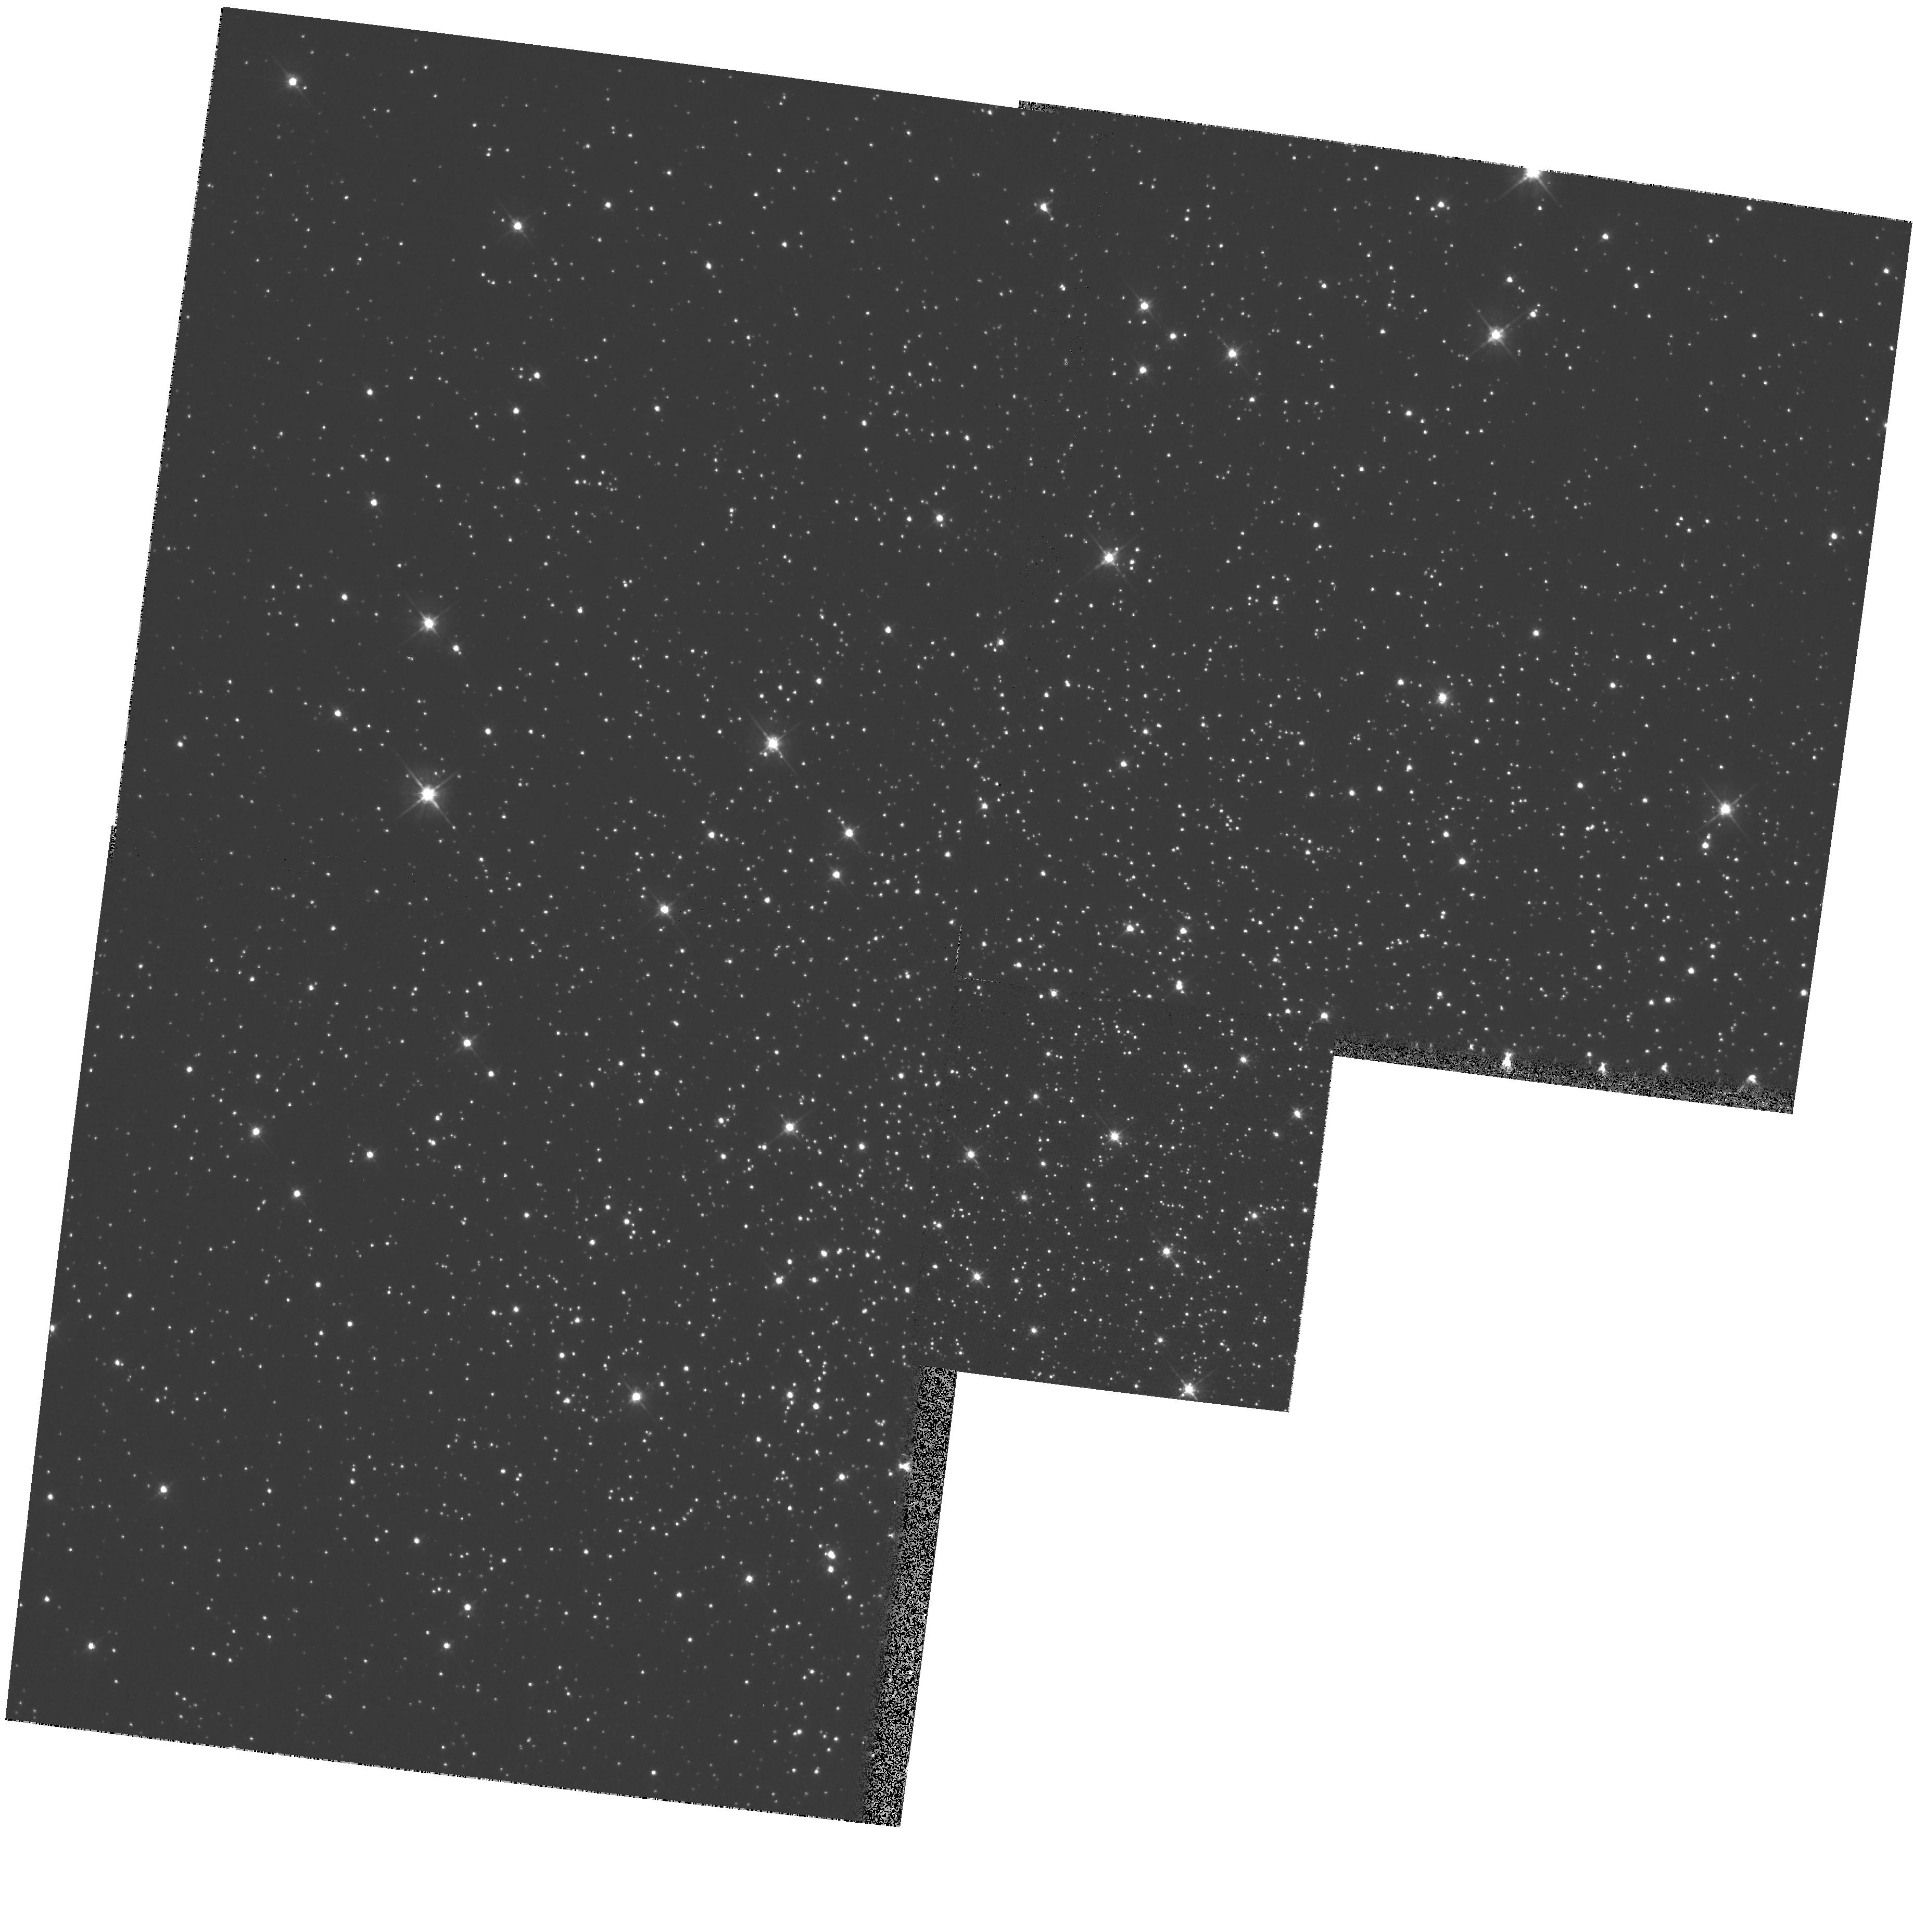
Target: NGC6218
Instrument: WFPC2/PC
Filter: F555W
Exposure: 1 min
Observation ID: hst_8118_14_wfpc2_pc_f555w_u5aq14

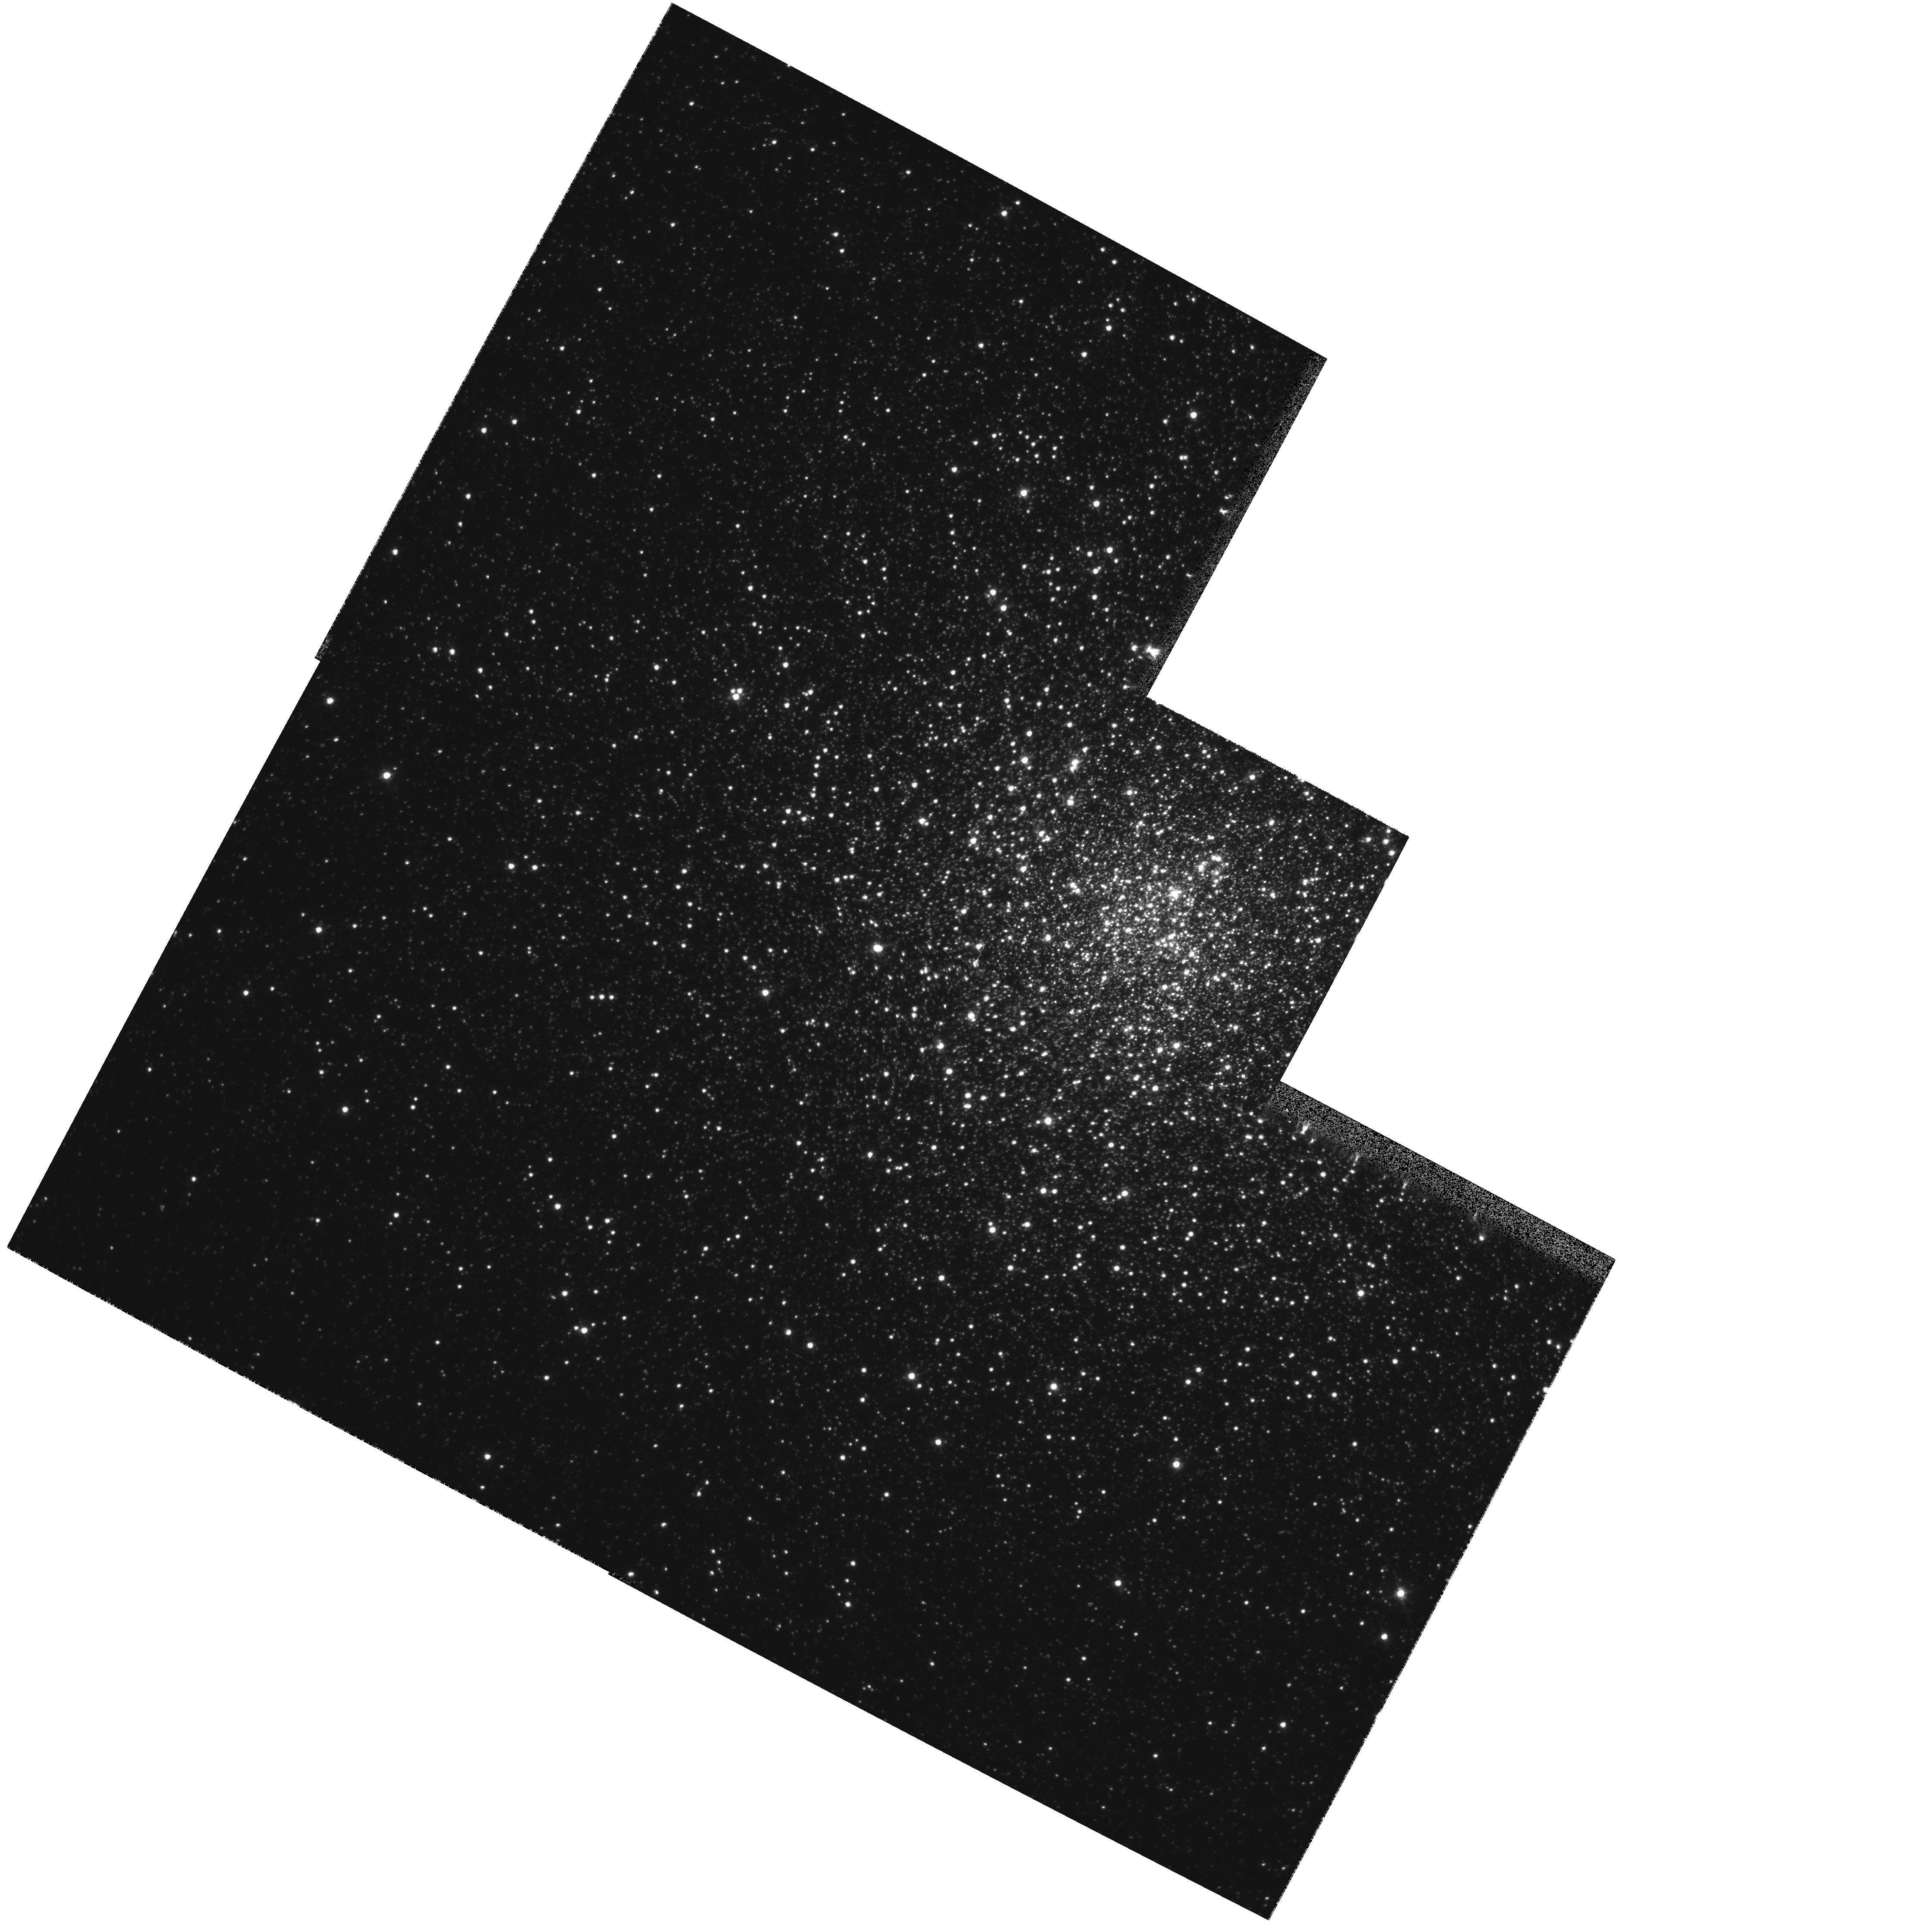
Target: NGC6266
Instrument: WFPC2/PC
Filter: F555W
Exposure: 1 min
Observation ID: hst_8118_17_wfpc2_pc_f555w_u5aq17

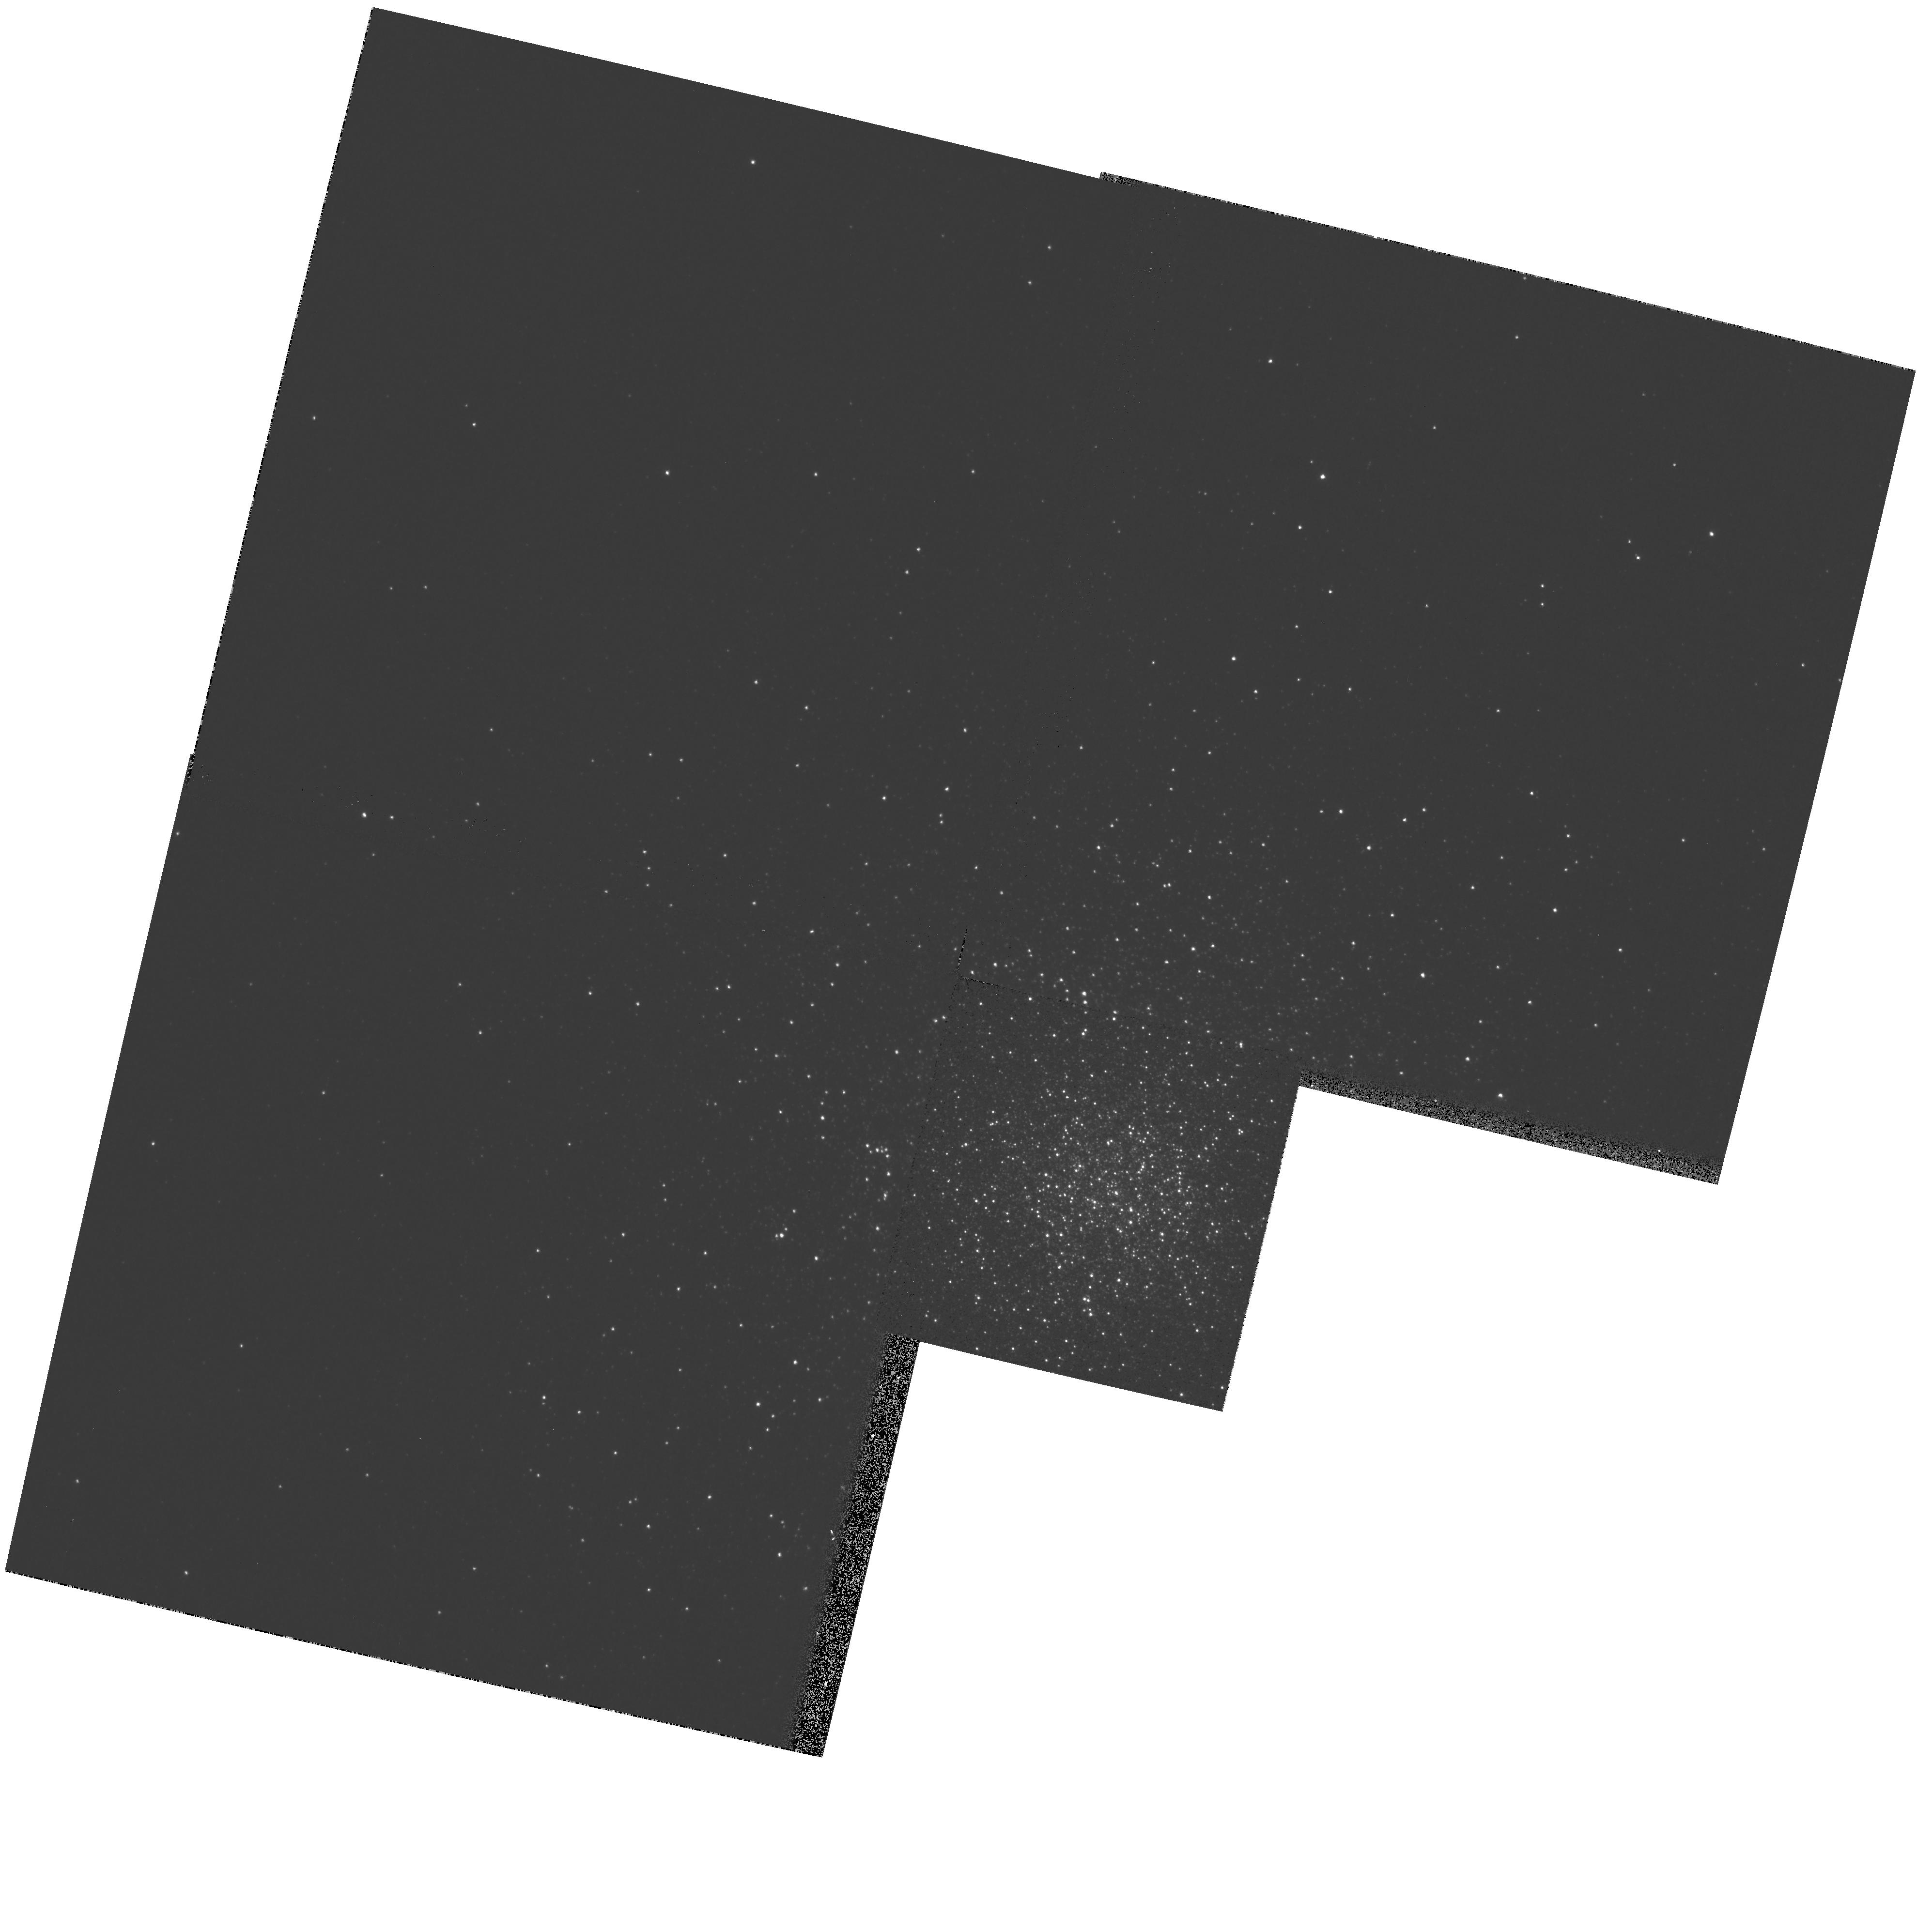
Target: NGC6229
Instrument: WFPC2/PC
Filter: F439W
Exposure: 6 min
Observation ID: hst_8118_15_wfpc2_pc_f439w_u5aq15

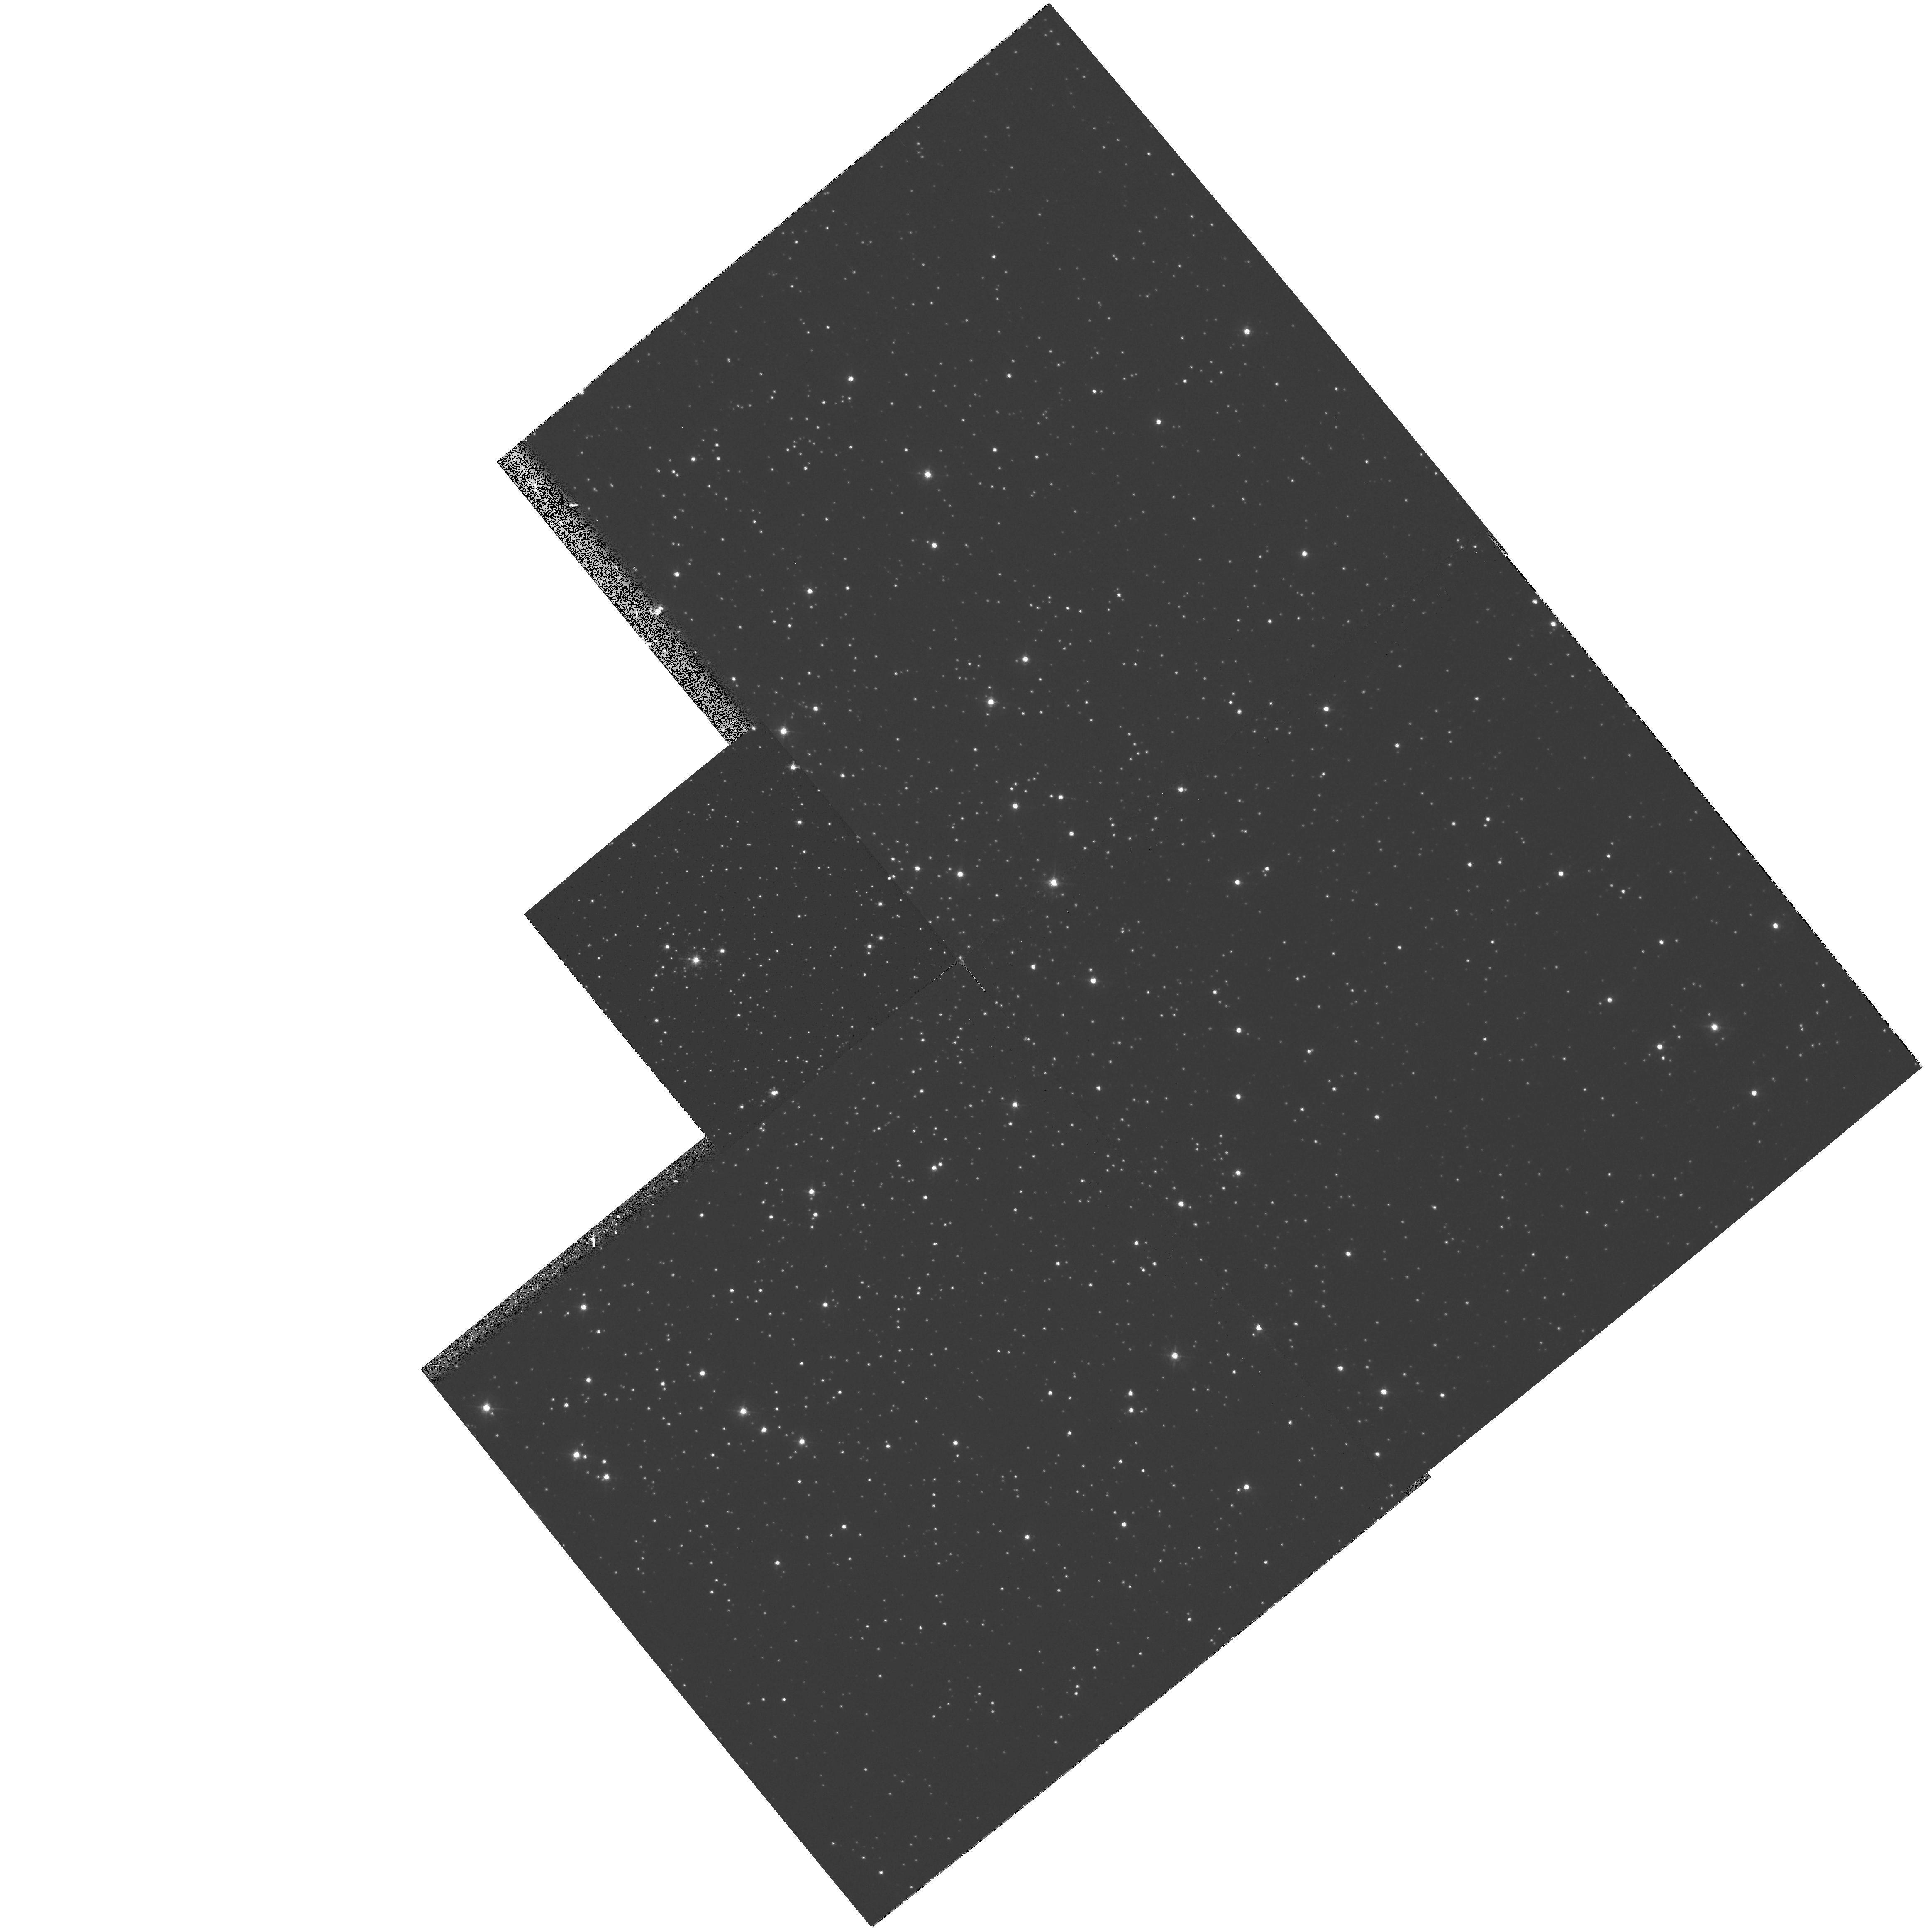
Target: NGC3201
Instrument: WFPC2/PC
Filter: F439W
Exposure: 4 min
Observation ID: hst_8118_02_wfpc2_pc_f439w_u5aq02

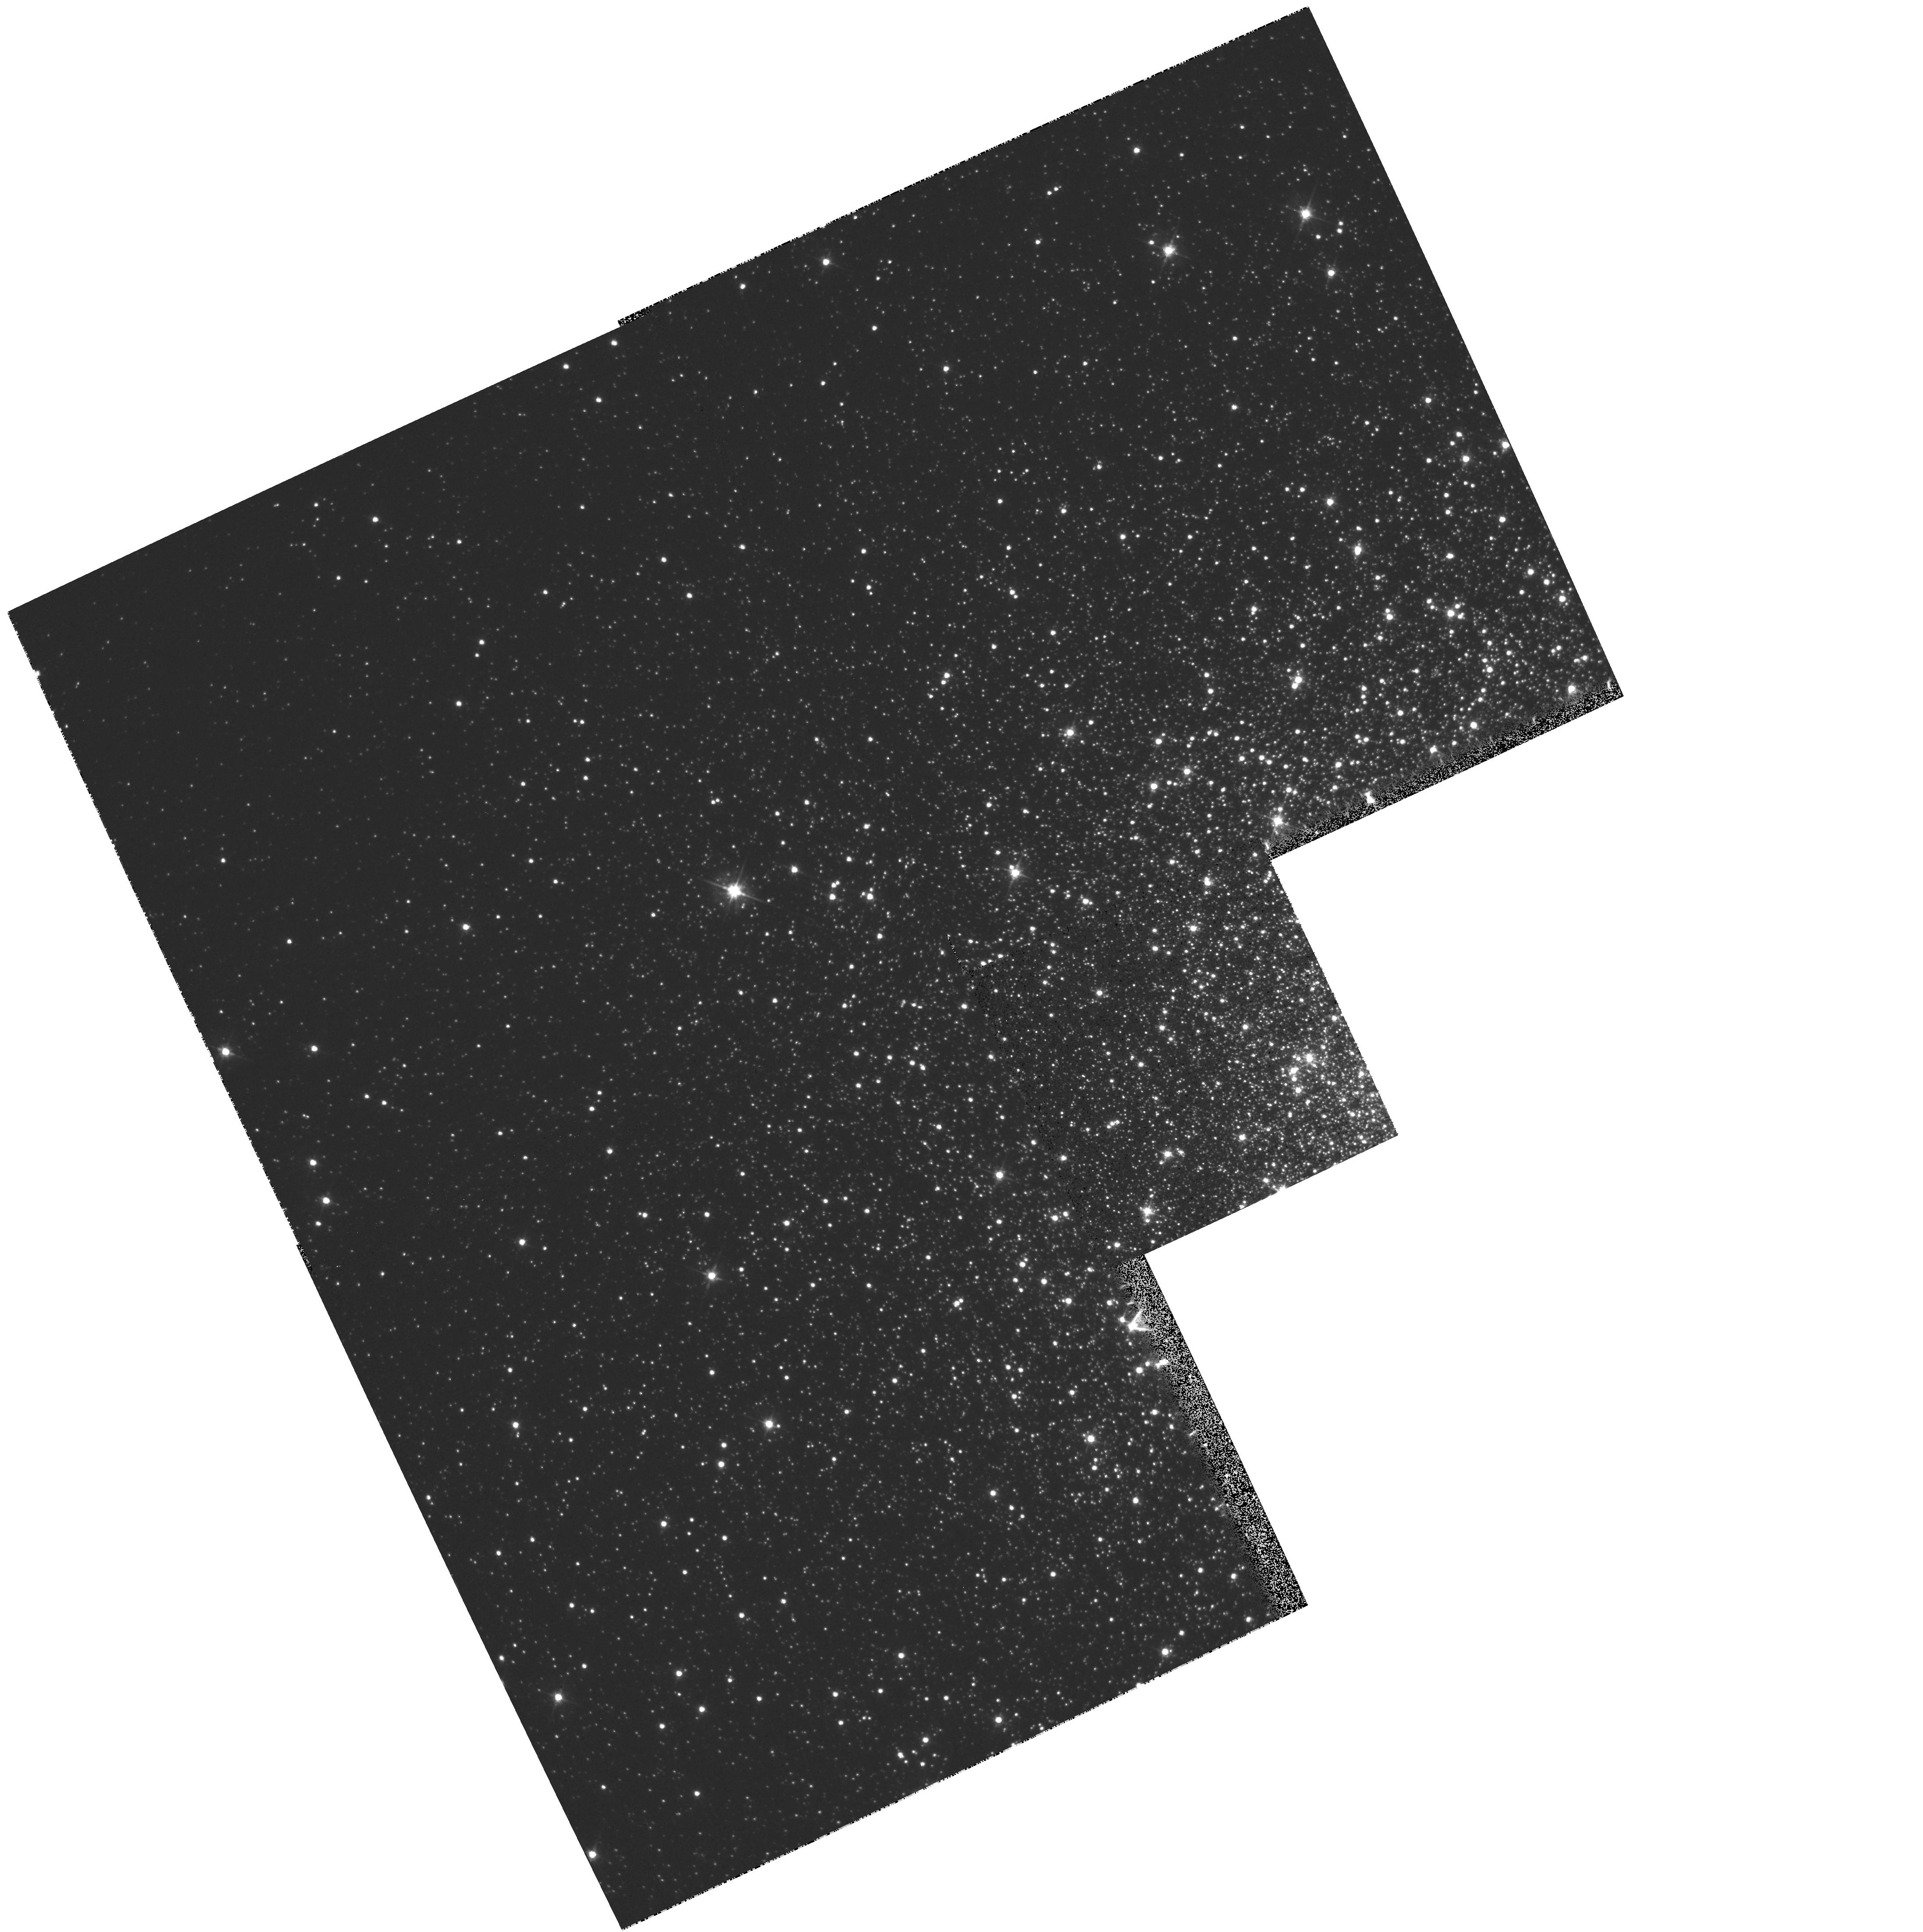
Target: NGC7089
Instrument: WFPC2/PC
Filter: F555W
Exposure: 1 min
Observation ID: hst_8118_46_wfpc2_pc_f555w_u5aq46

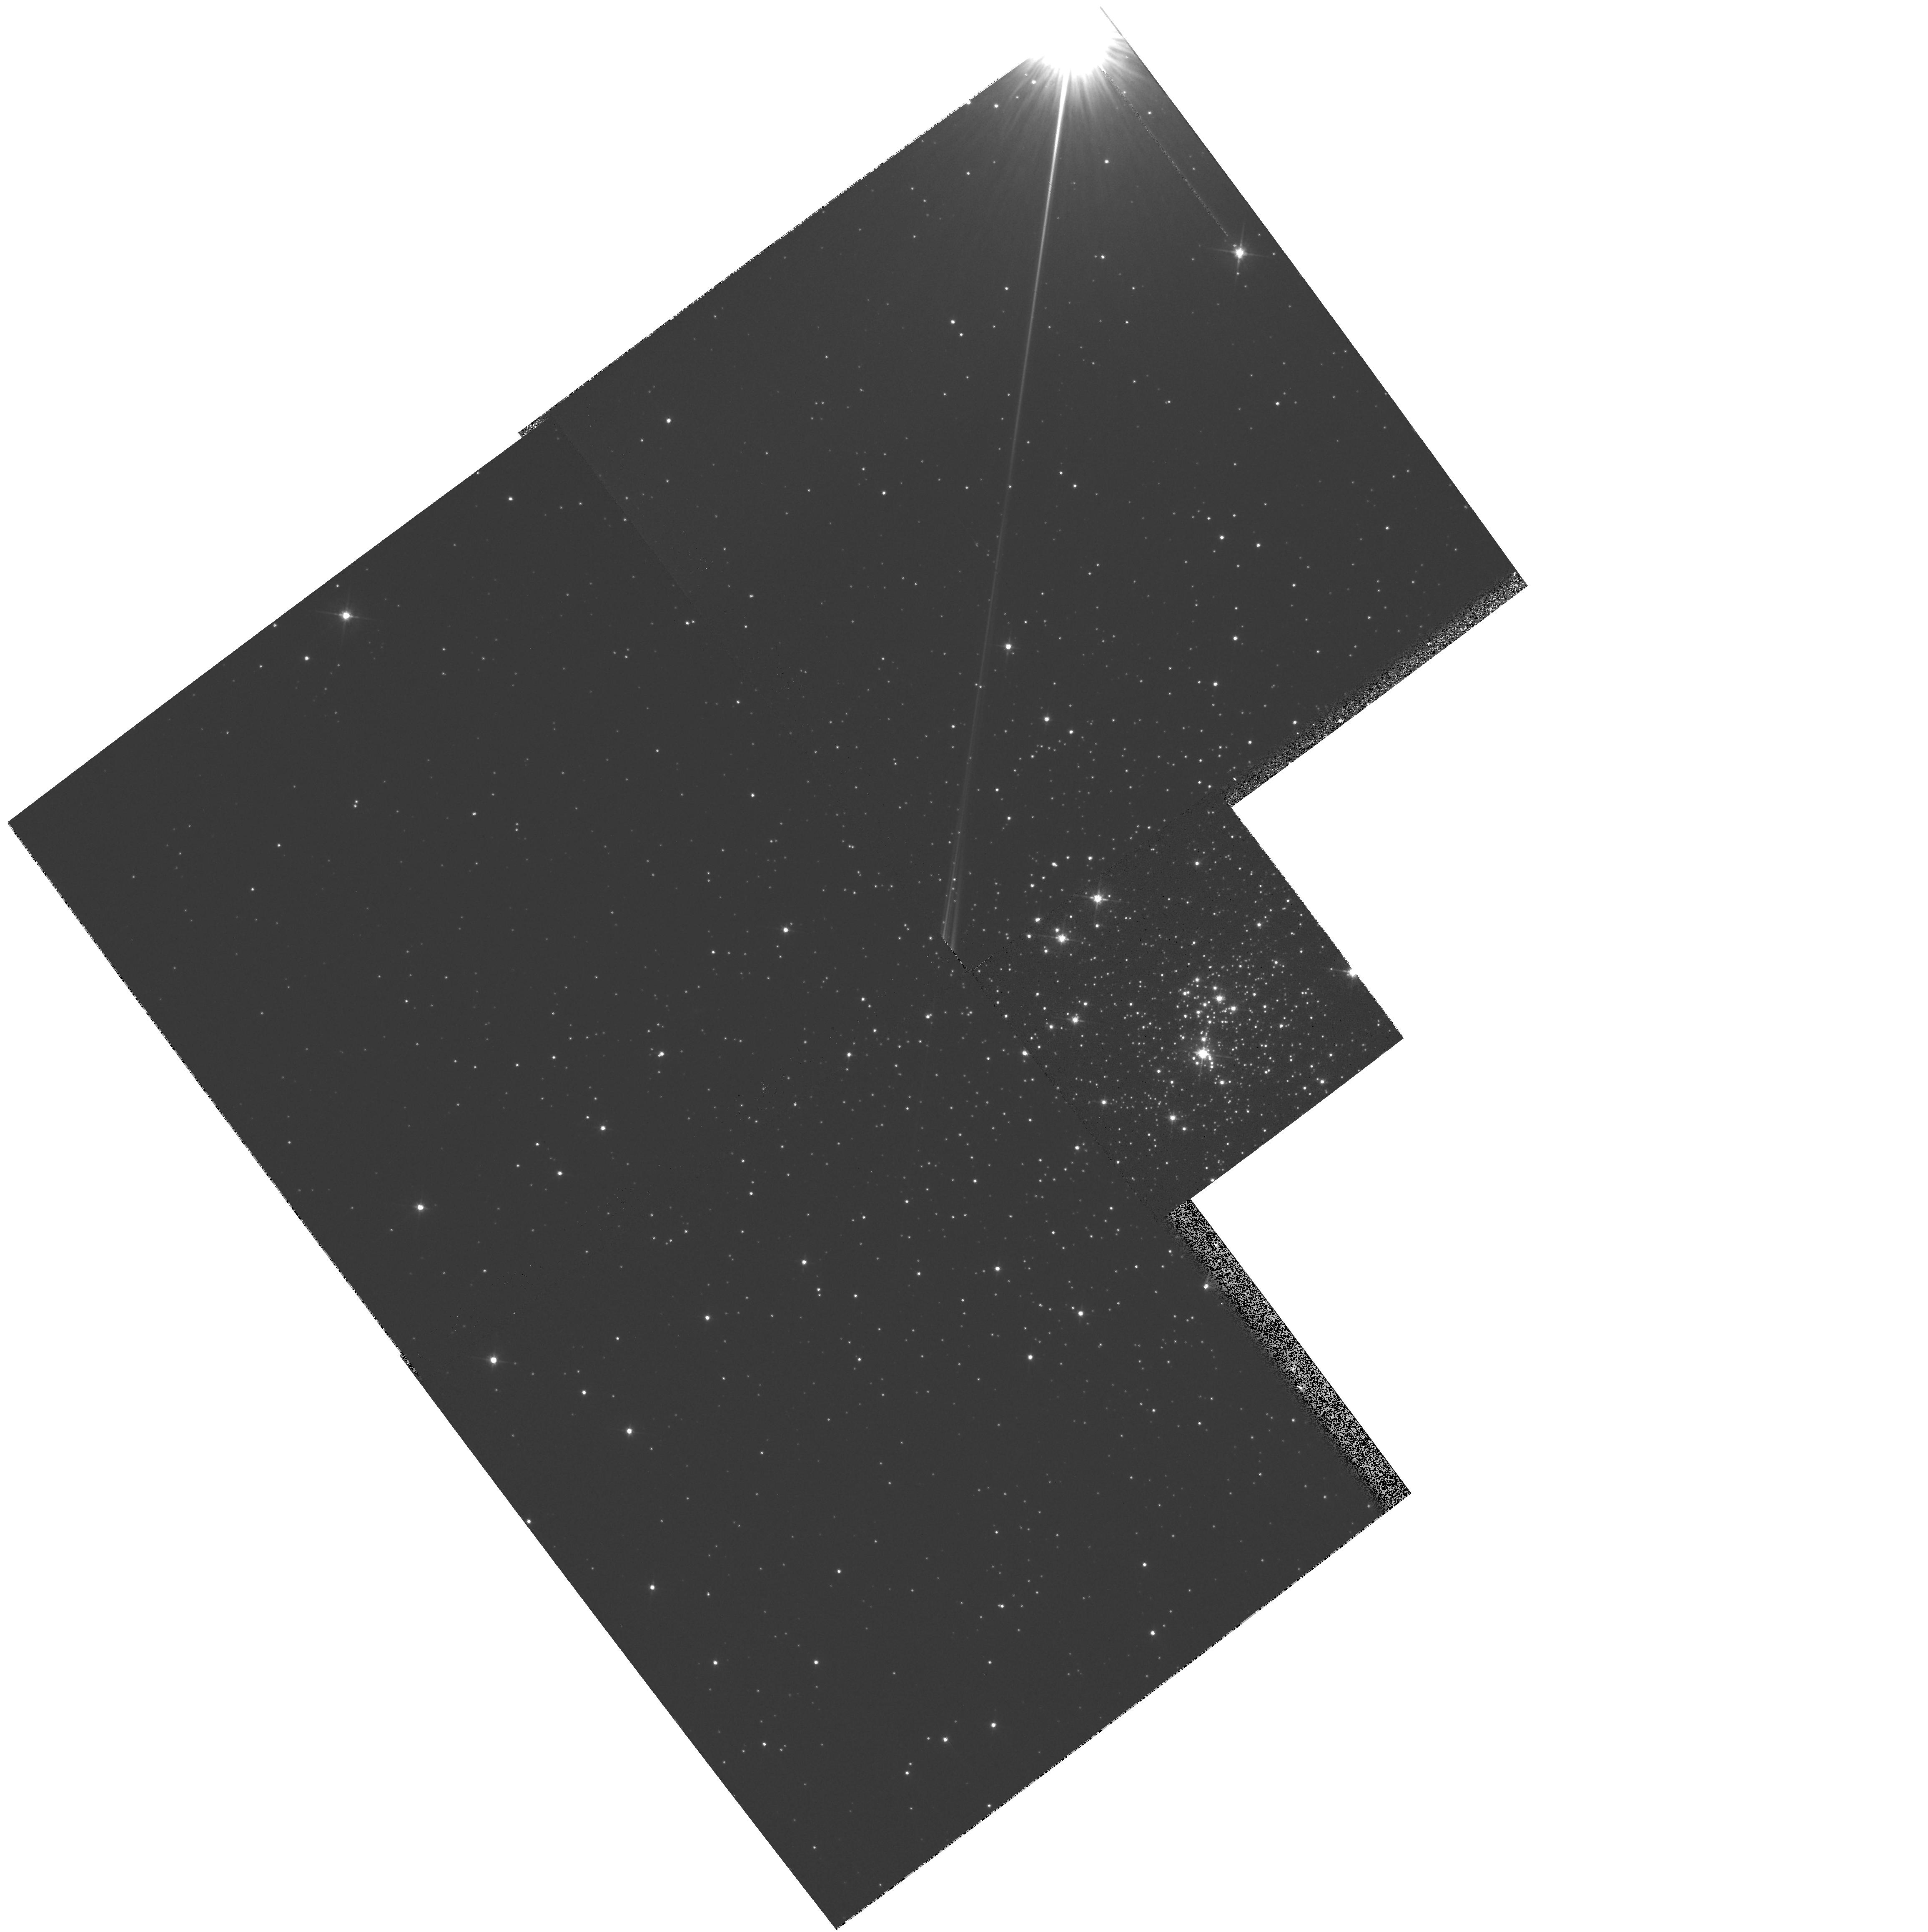
Target: NGC6717
Instrument: WFPC2/PC
Filter: F555W
Exposure: 1 min
Observation ID: hst_8118_38_wfpc2_pc_f555w_u5aq38

A Snapshot Survey of Galactic Globular Clusters (PI: Piotto, Giampaolo)

HST observations of crowded centers of globular clusters (GCs) have produced intriguing discoveries of new phenomena, most of which are not understood theoretically. We propose here a continuation of a Cycle 7 snapshot proposal, to extend such work to a much larger portion of the Galactic GC system. Up to now <20 percent have been observed, with results that have been so fruitful that we propose to complete the original target list, continuing to observe the centers in B and V with WPFC2. We request a proprietary period of only 3 months. Our color- magnitude diagrams will include all stars down to ~ 1^ m below the main-sequence turnoff, allowing us to address many outstanding questions, such as: How does the frequency of confirmed or suspected stellar interaction products e.g., blue stragglers, horizontal branch (HB) tails depend upon the local stellar density and the cluster dynamical state? How common are the strange HB morphologies recently discovered by HST in several GCs, and are they confined to the central regions? How often do metal -rich GCs have a hot HB, and does it correlate with the cluster dynamics? We will also improve the core parameters for a number of GCs, and constrain their dynamical states. This survey will produce a fundamental data set of Galactic GCs, which will be useful for a large number of studies in the years to come, and be a part of the legacy of HST.